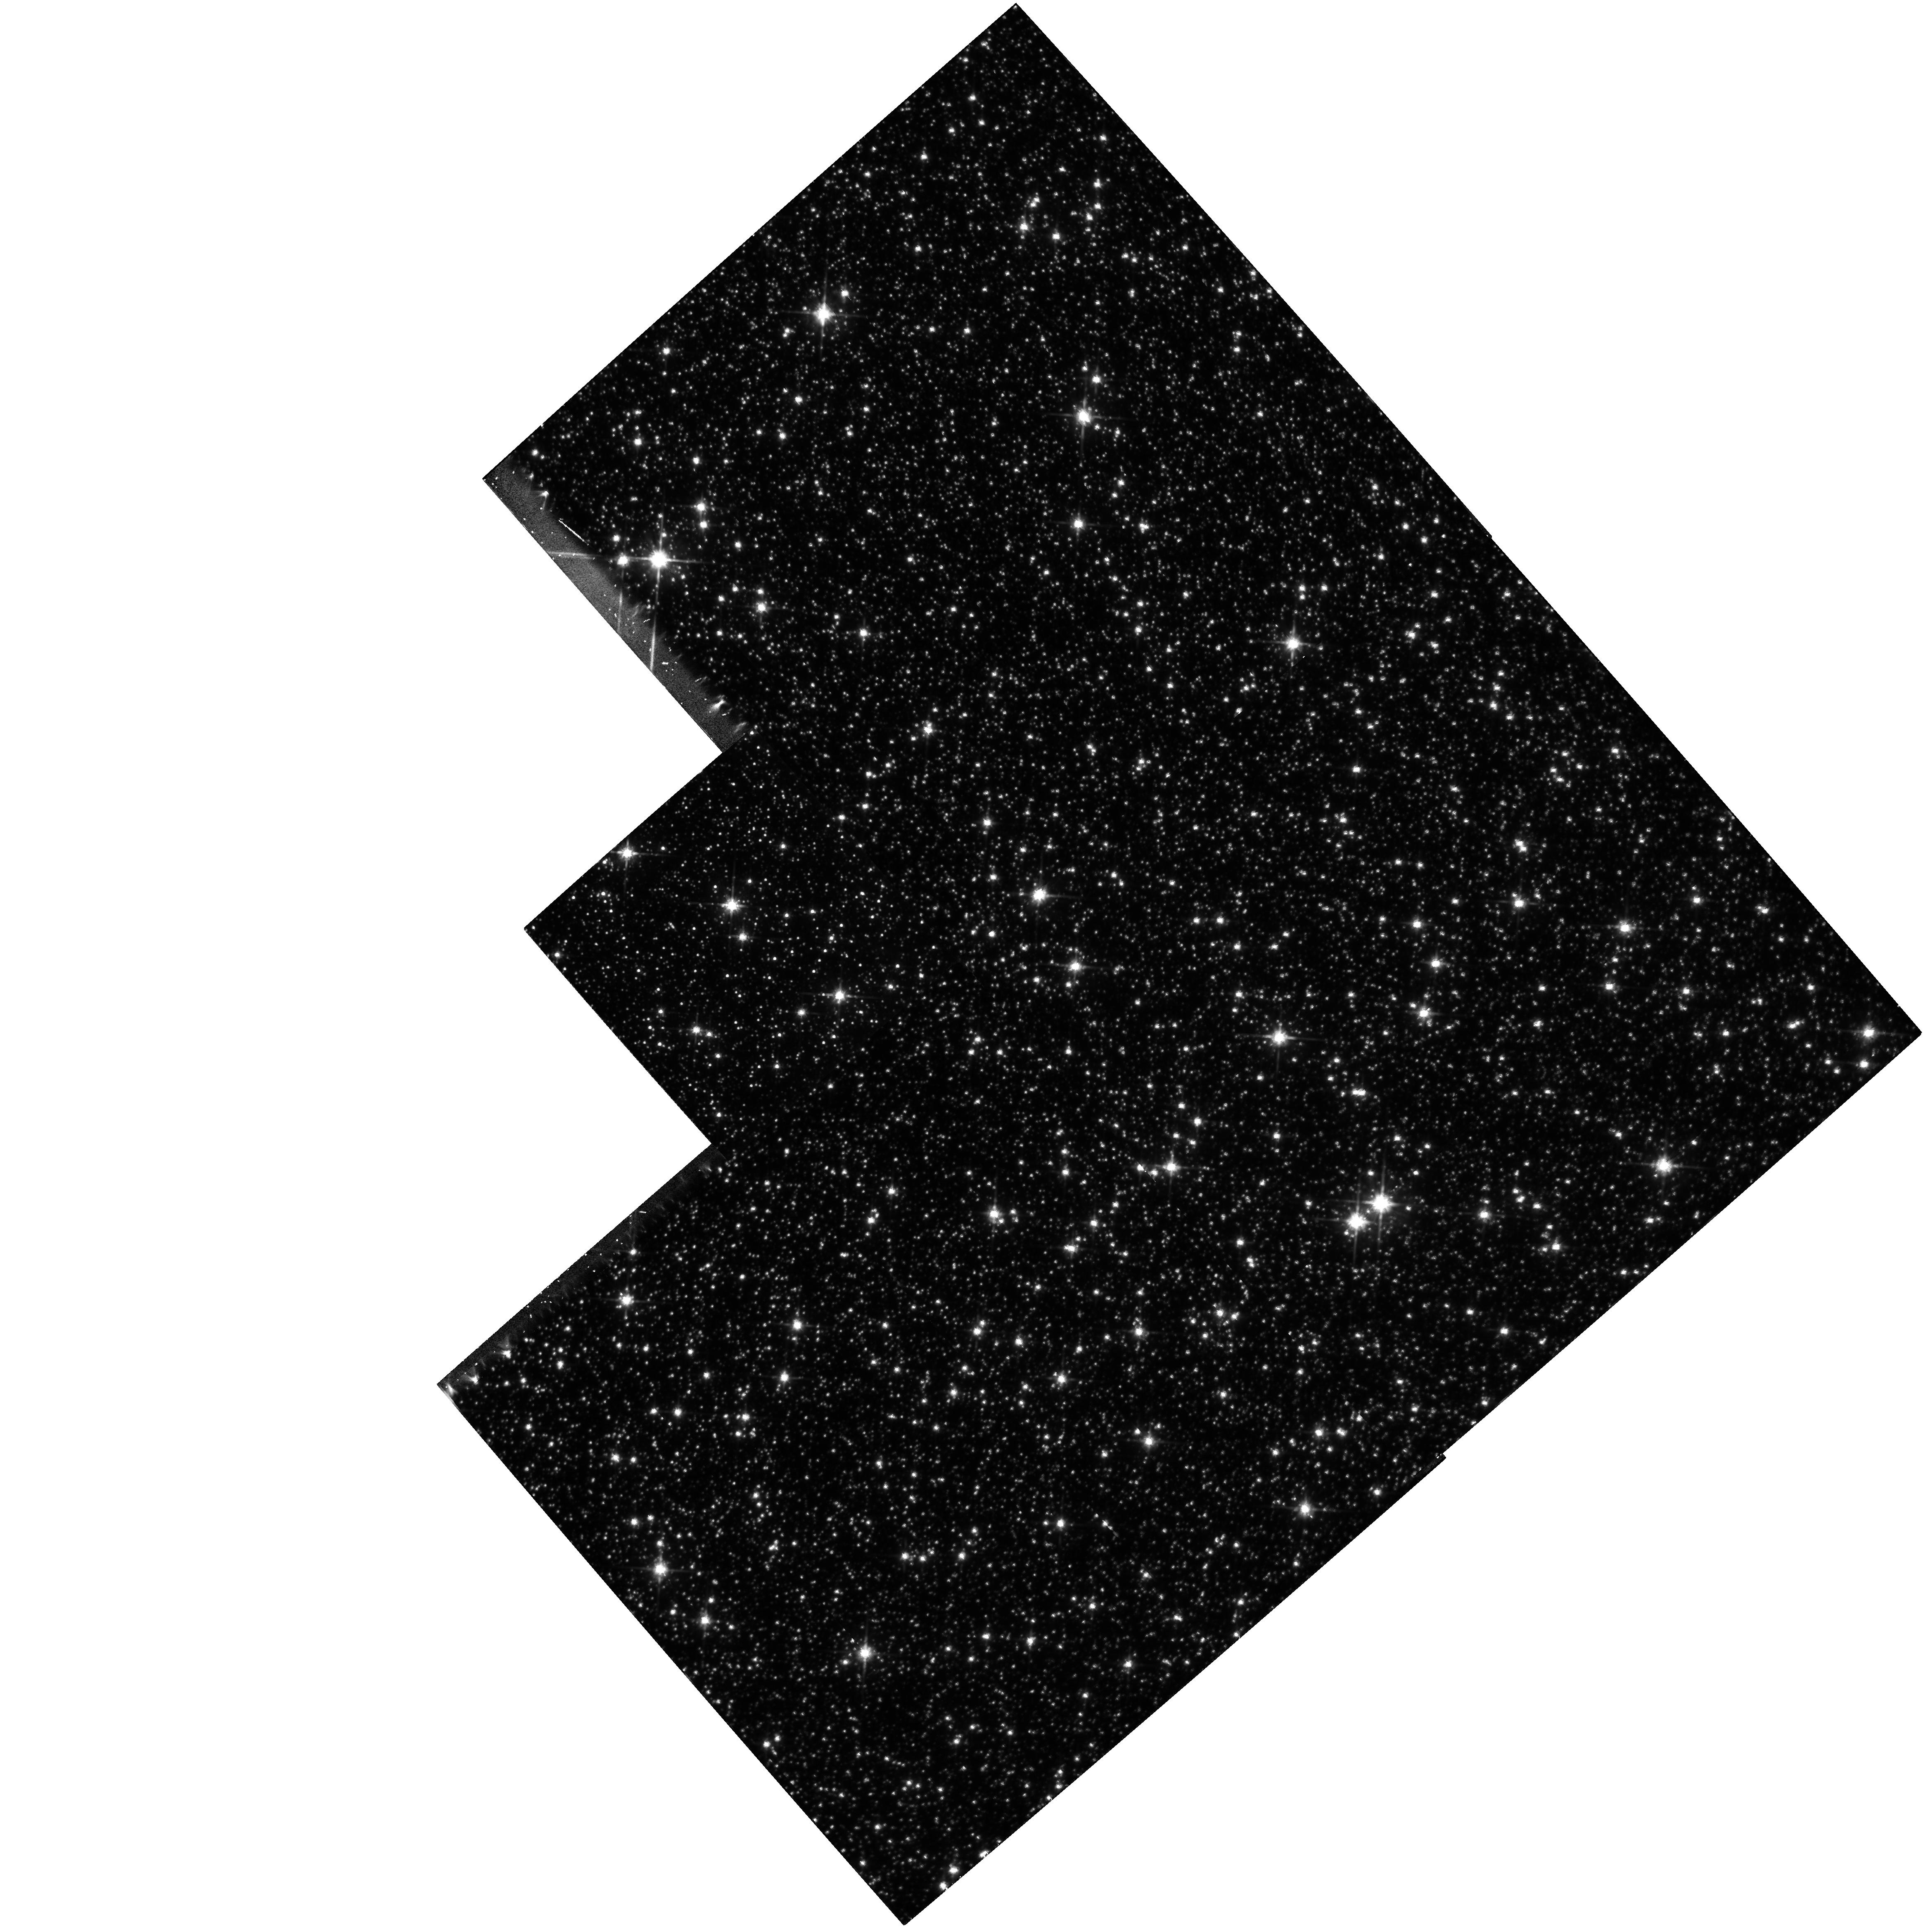
Target: SGR-I
Instrument: WFPC2/PC
Filter: F814W
Exposure: 52 min
Observation ID: hst_5207_01_wfpc2_pc_f814w_u2c901

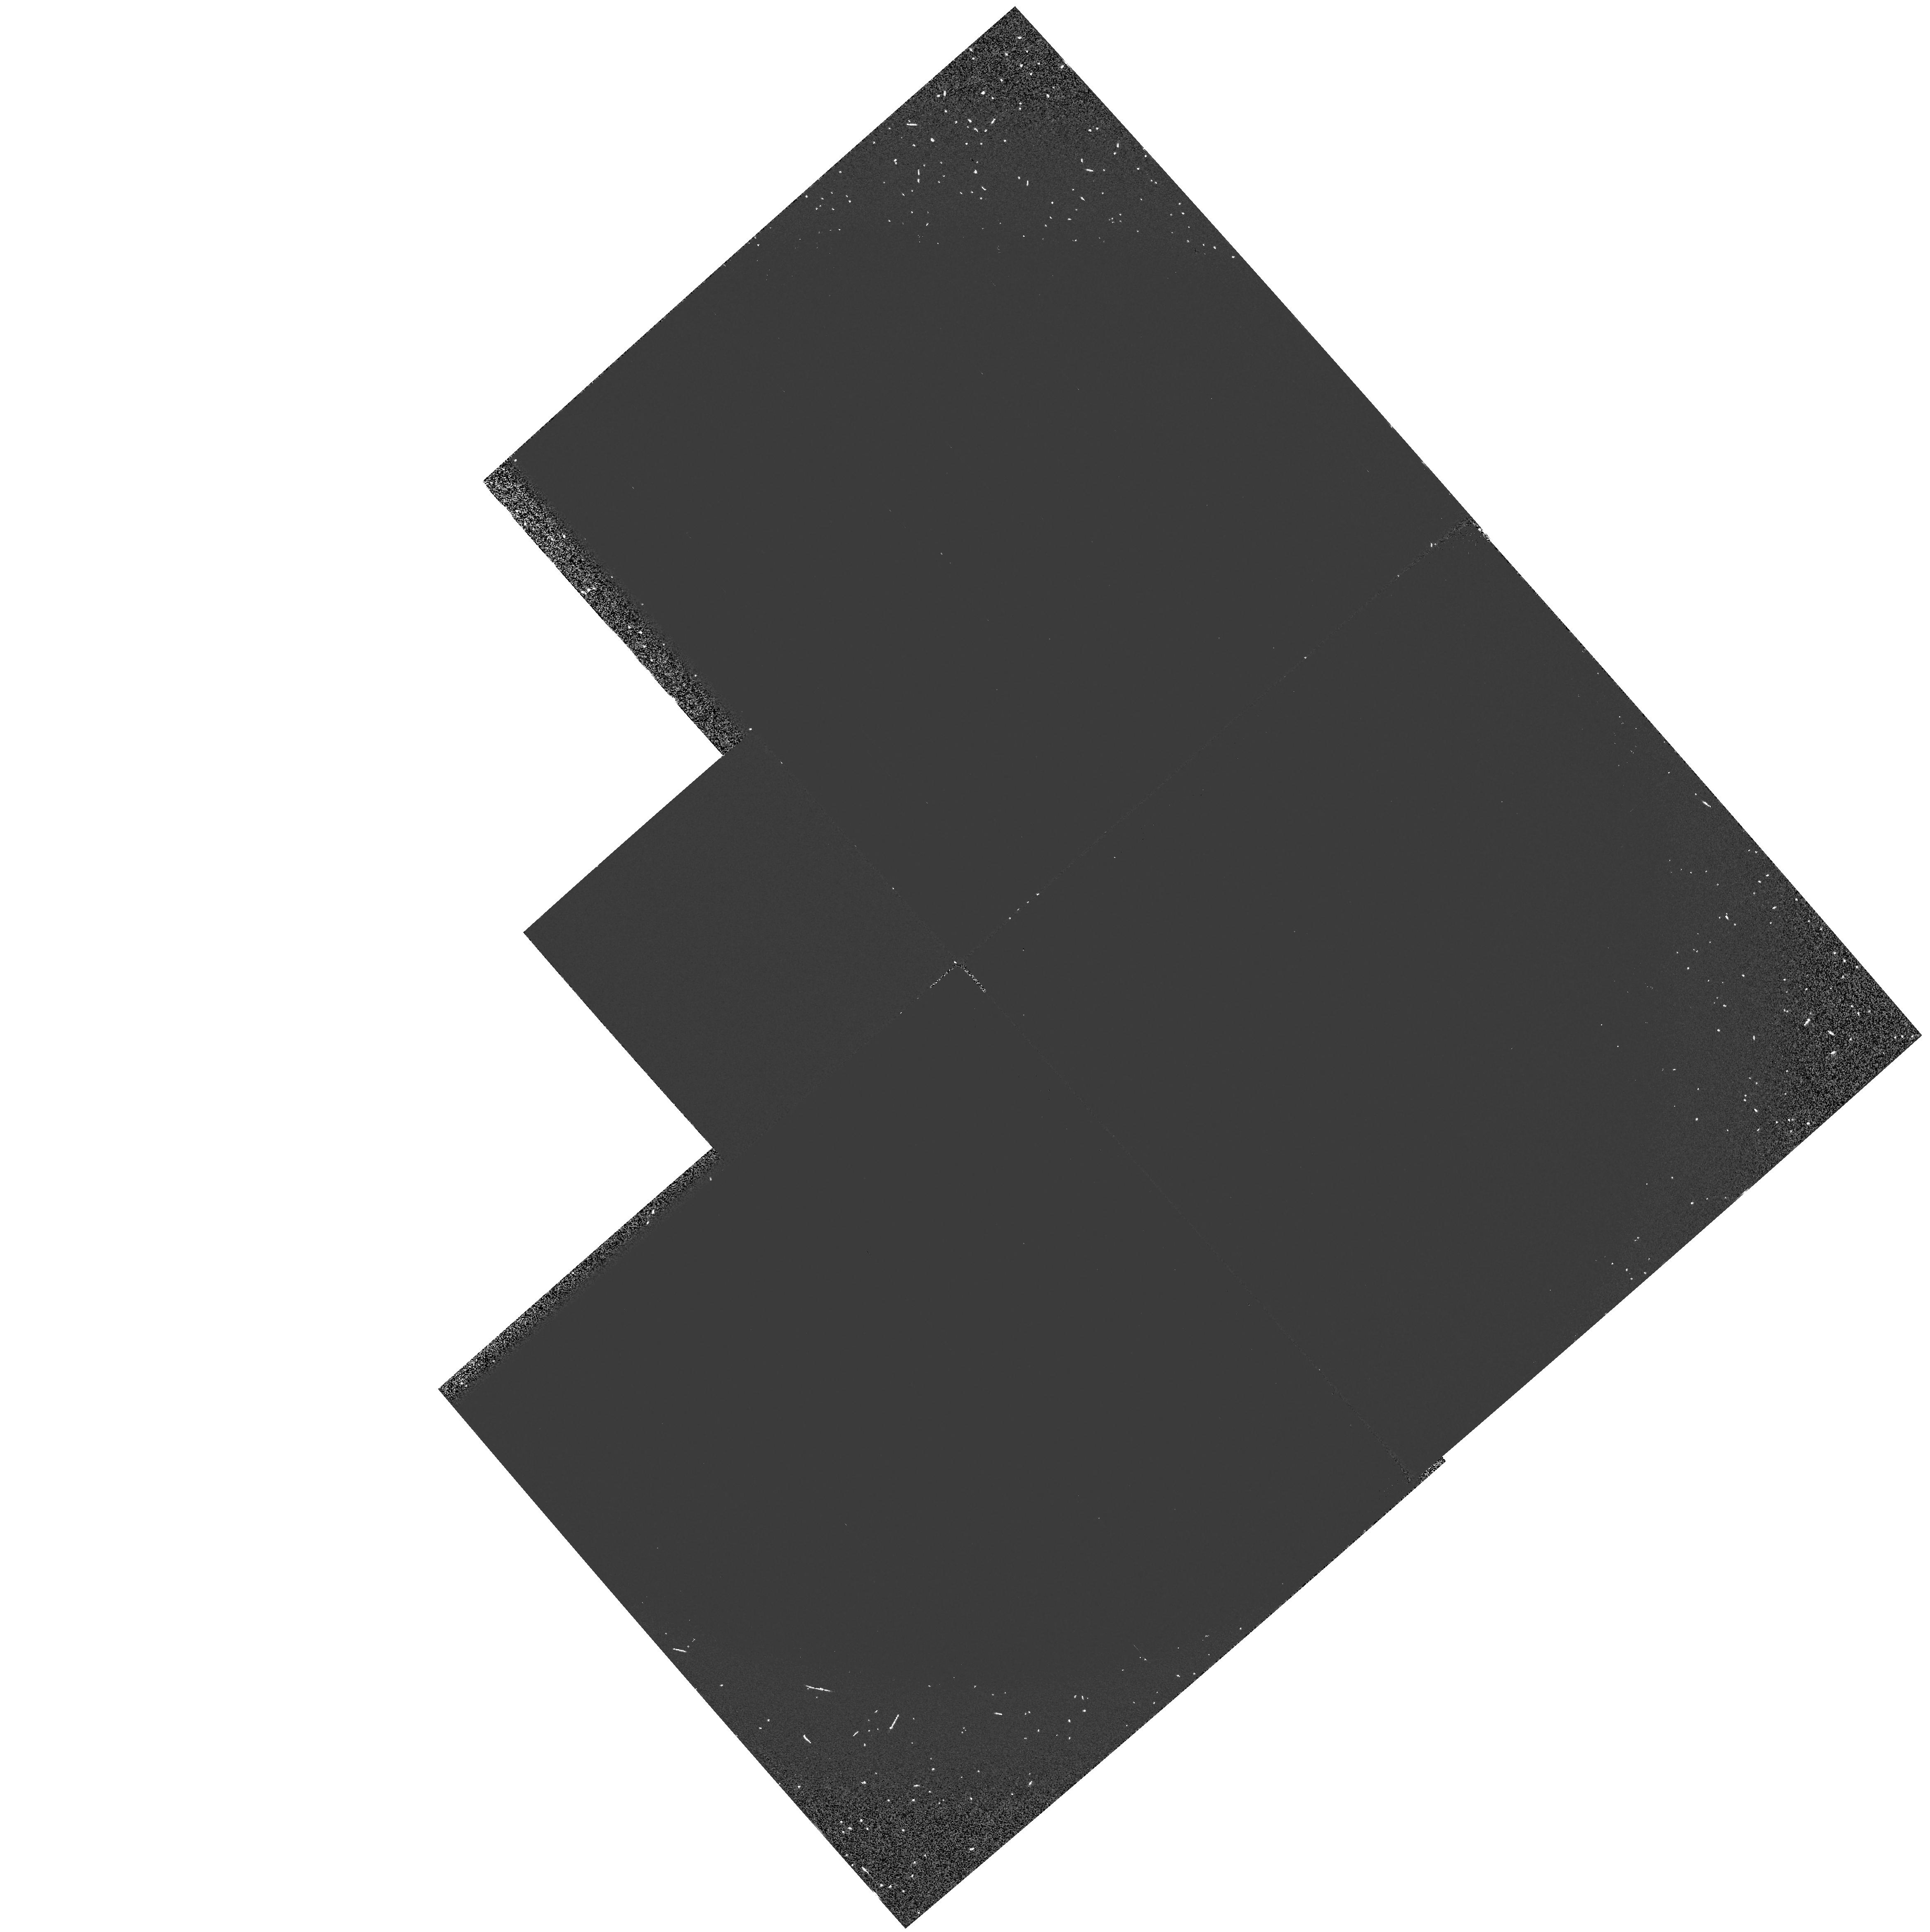
Target: SGR-I
Instrument: WFPC2/PC
Filter: F160BW
Exposure: 30 min
Observation ID: hst_5207_01_wfpc2_pc_f160bw_u2c901

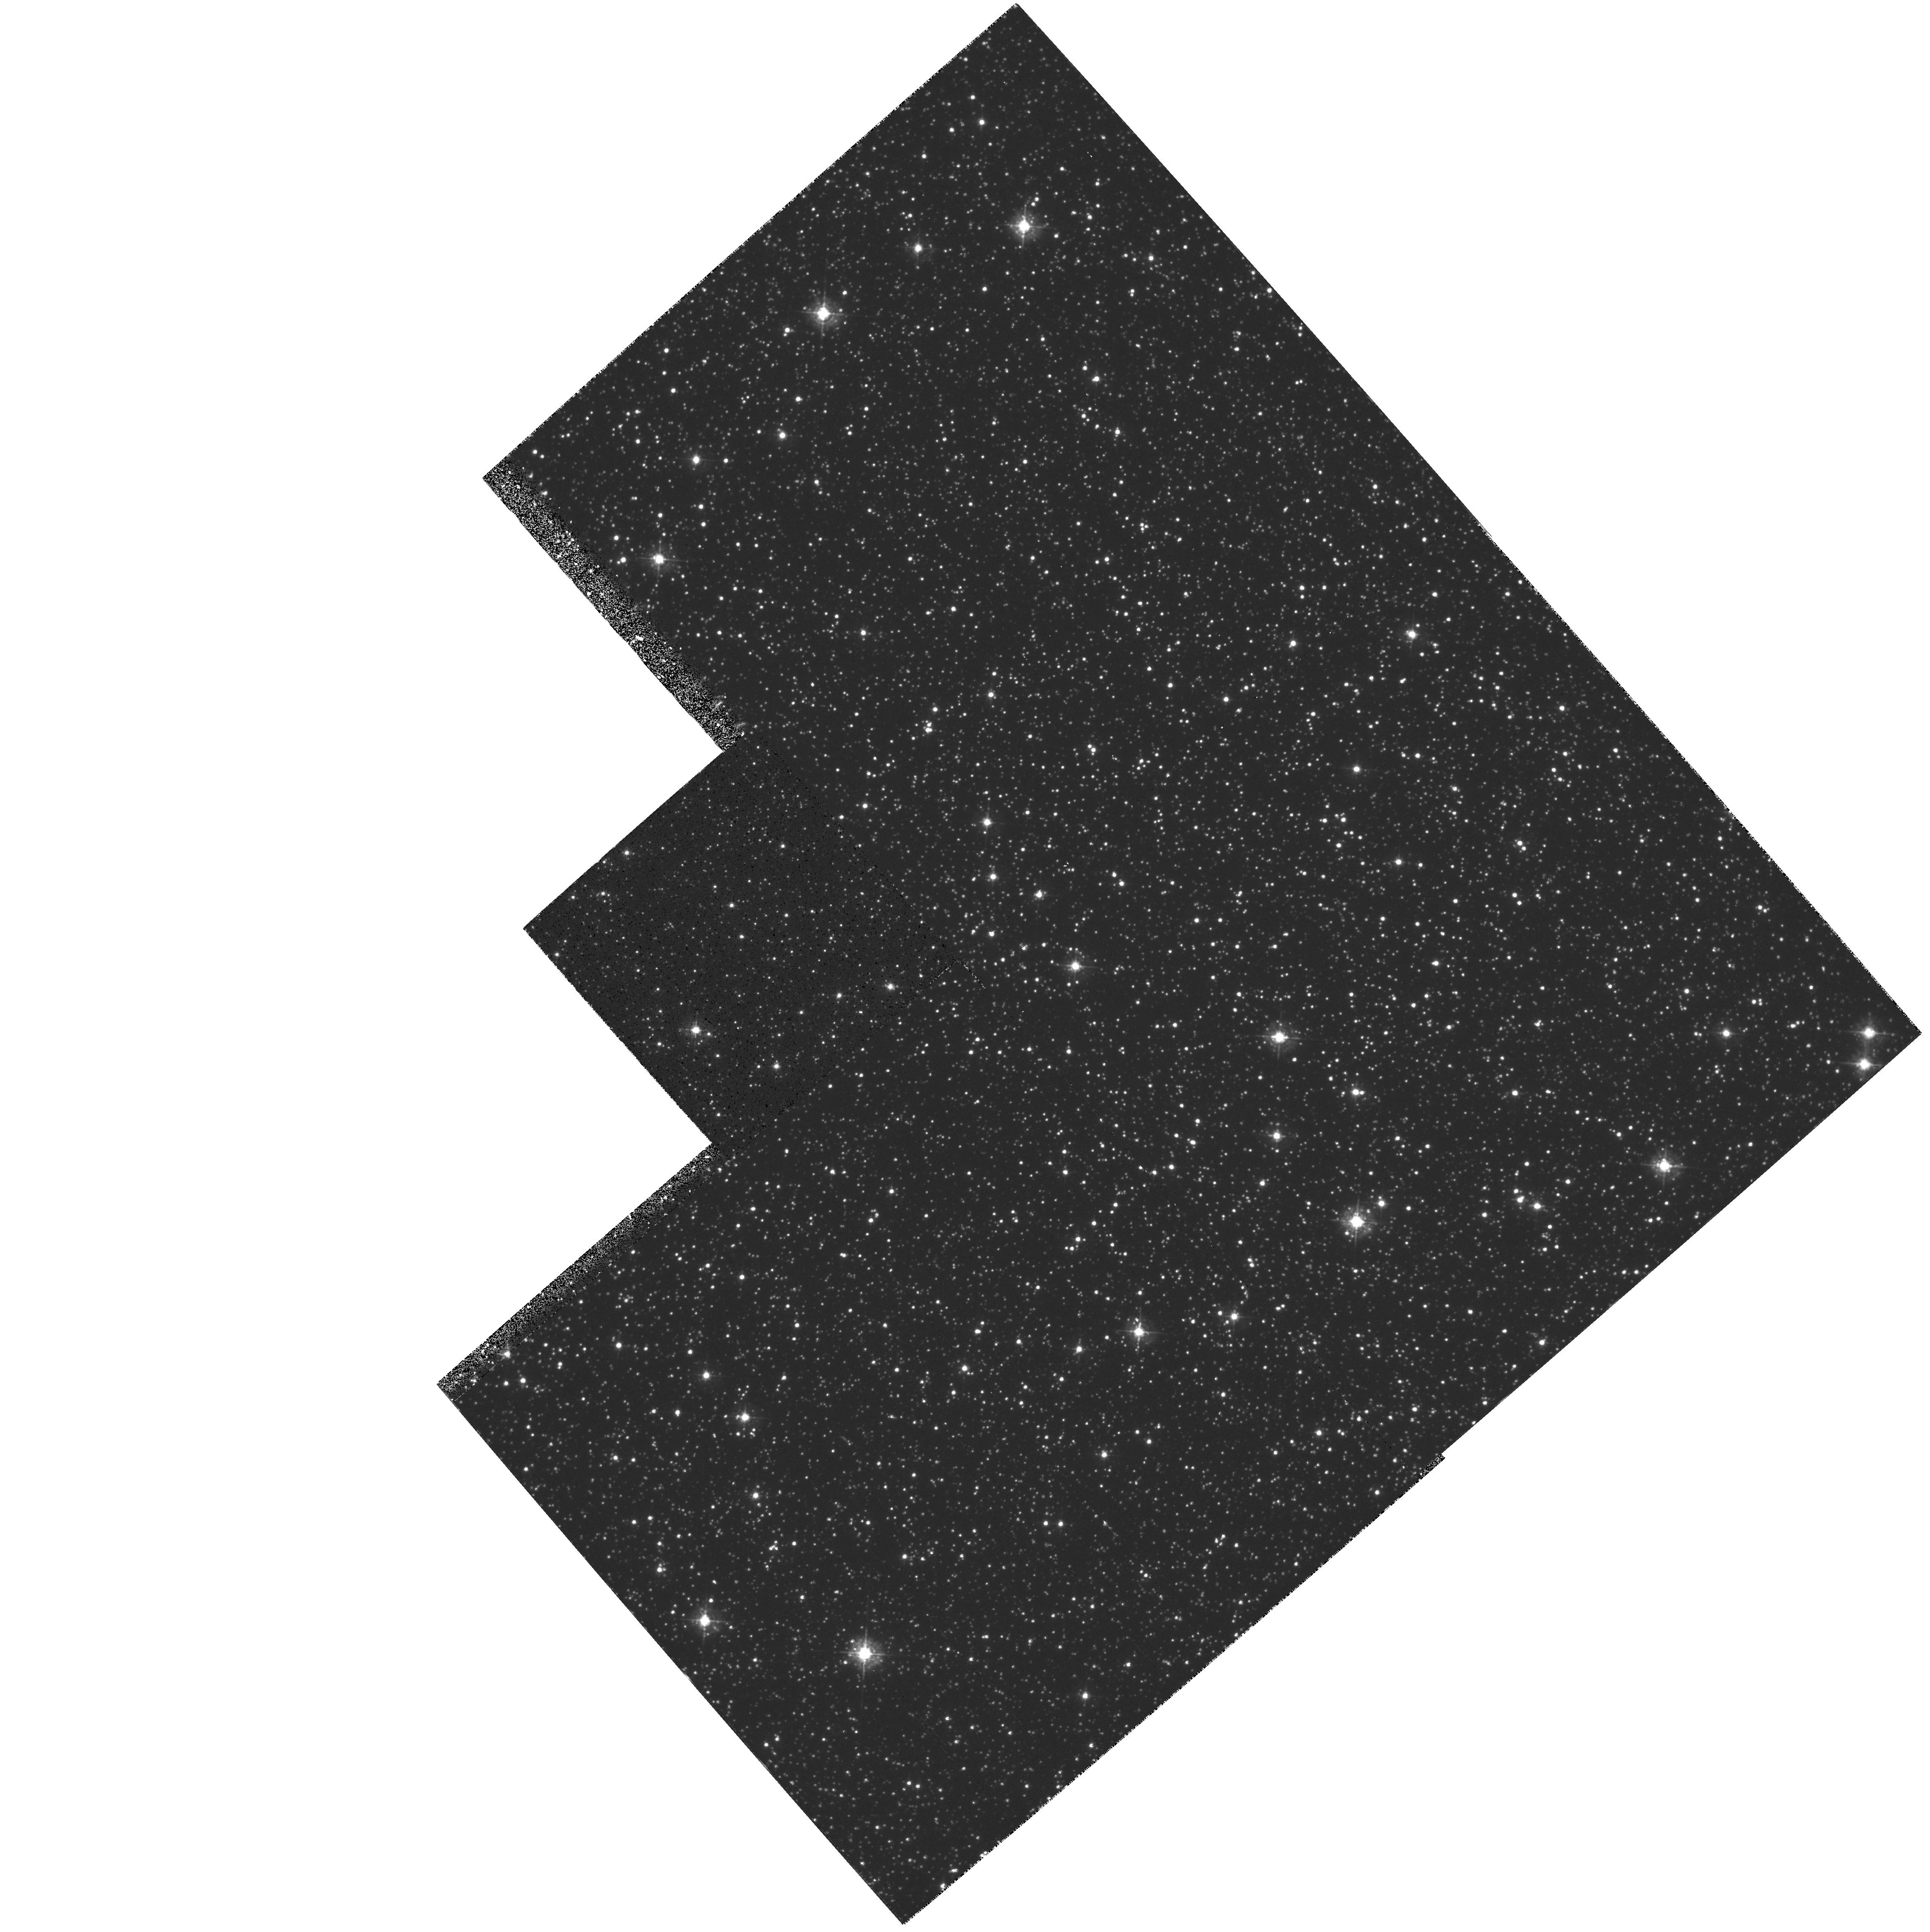
Target: SGR-I
Instrument: WFPC2/PC
Filter: F439W
Exposure: 35 min
Observation ID: hst_5207_01_wfpc2_pc_f439w_u2c901

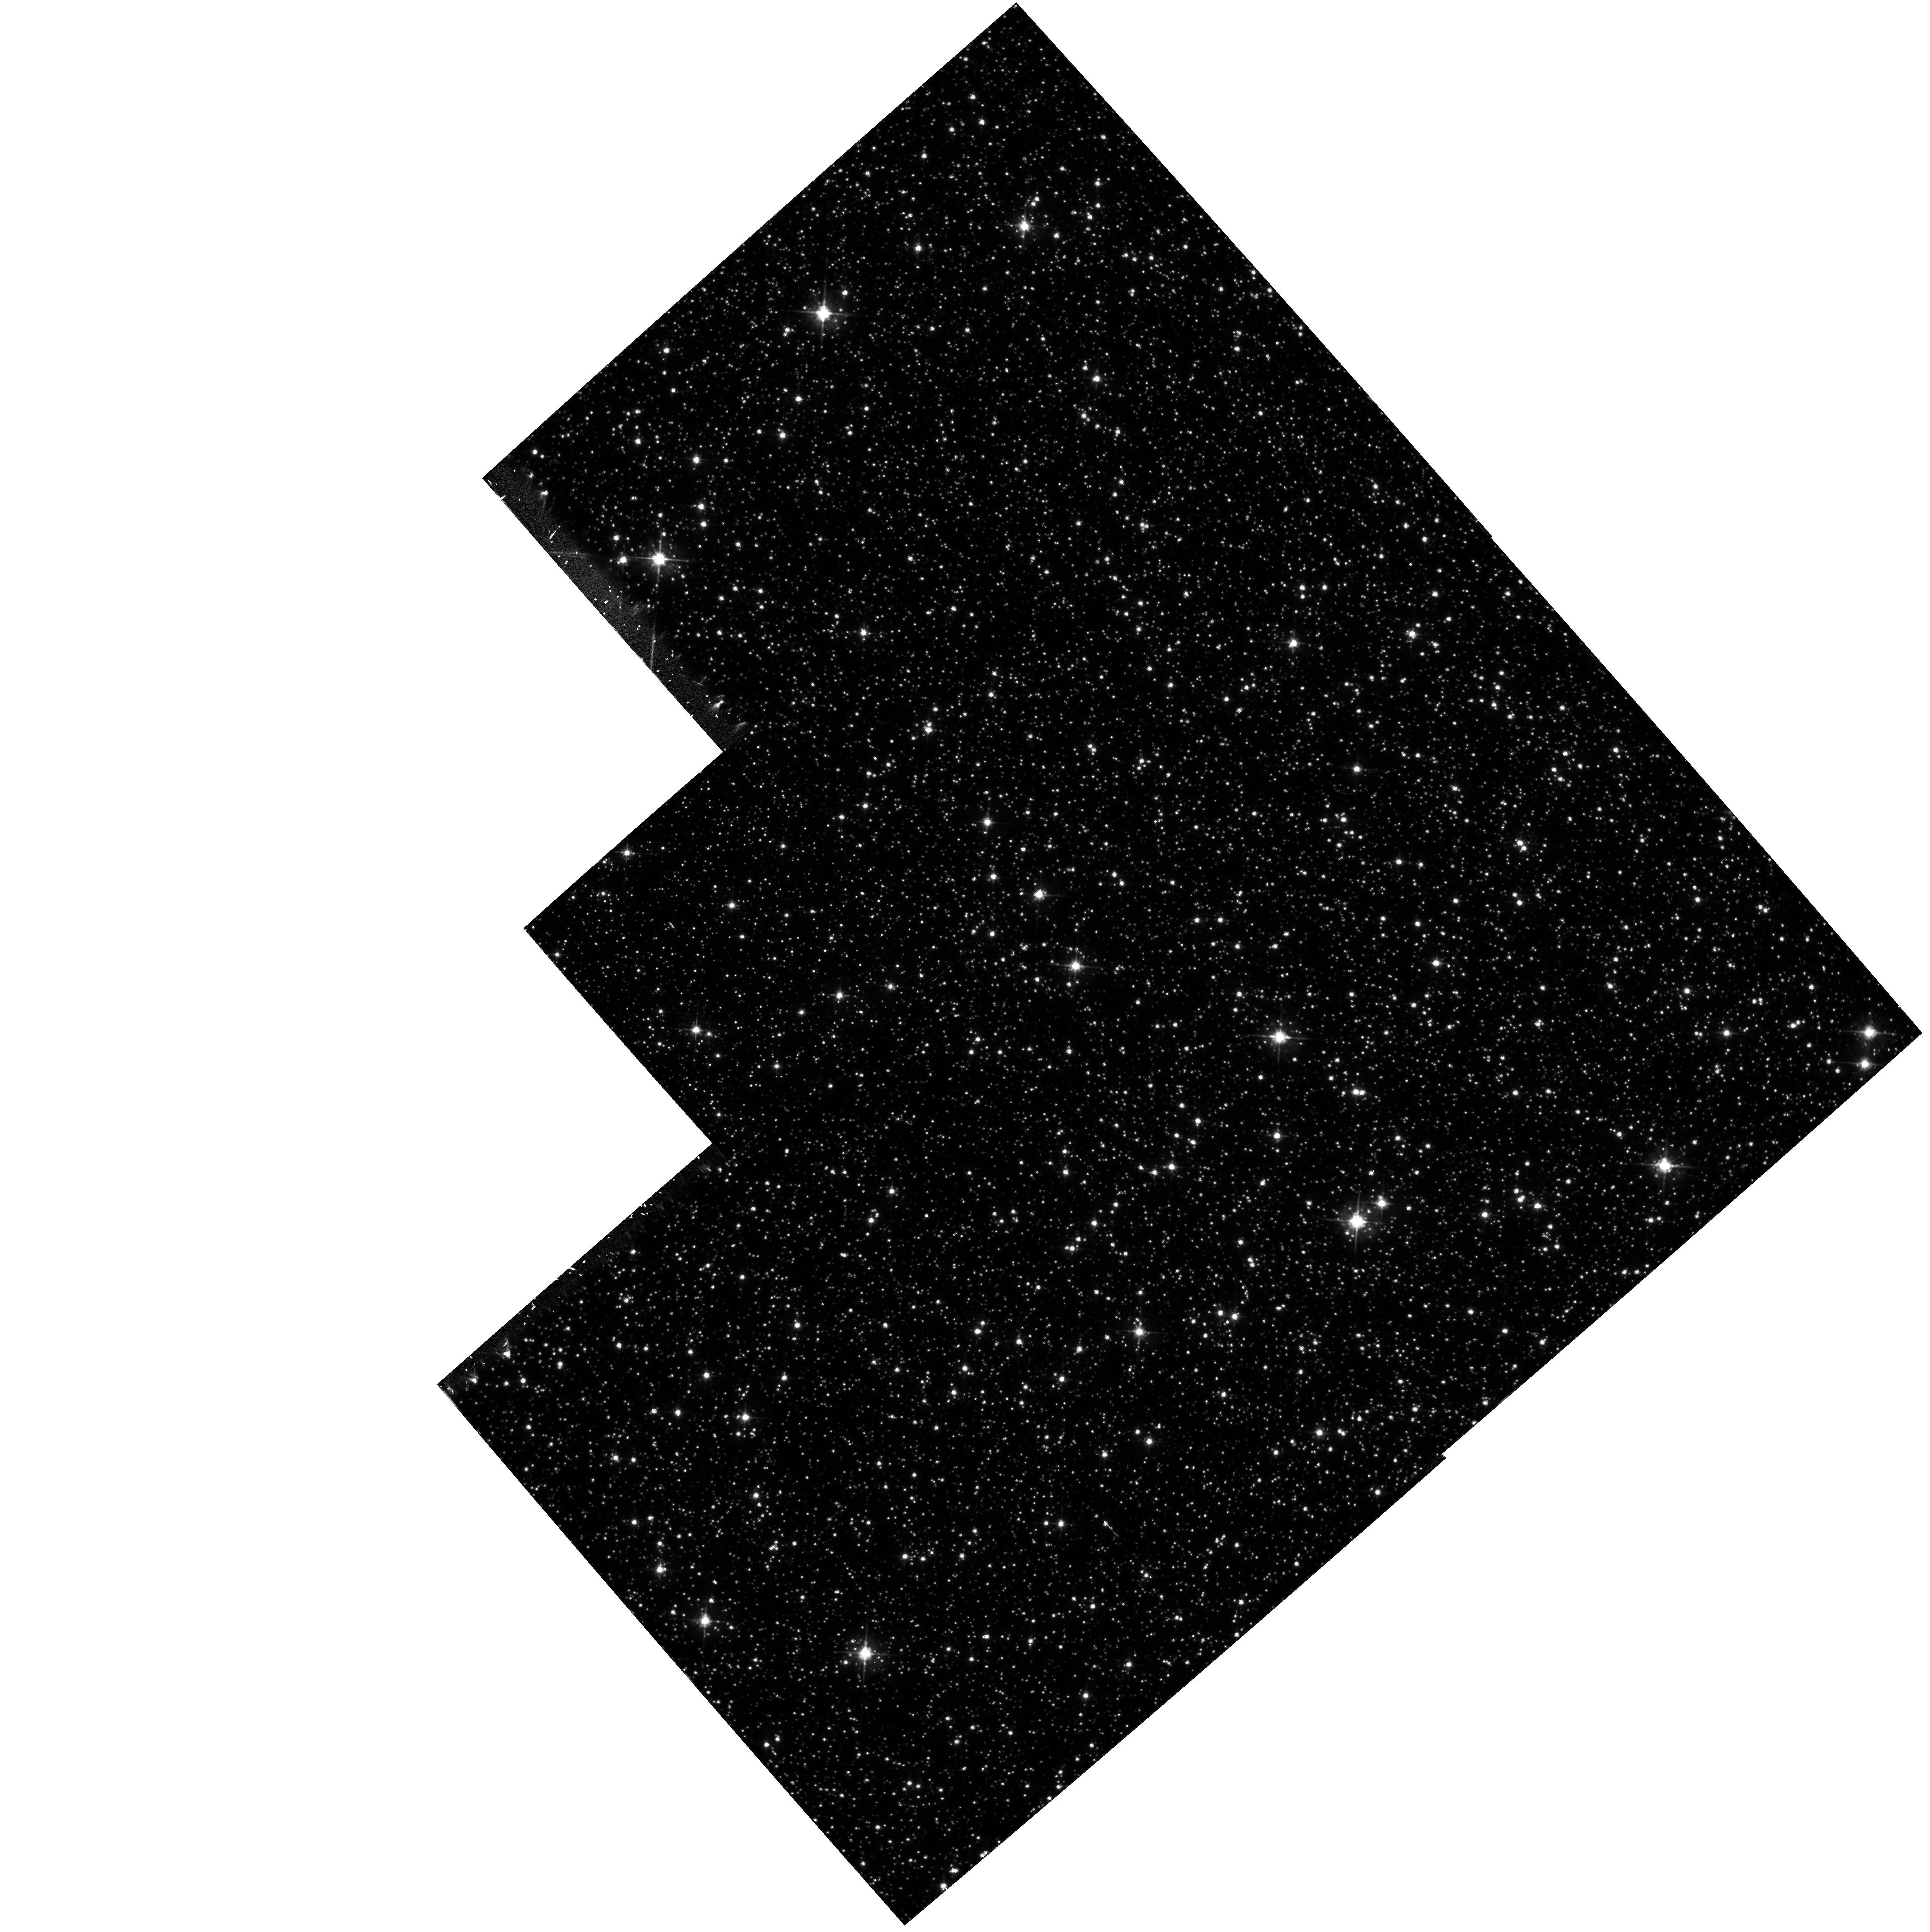
Target: SGR-I
Instrument: WFPC2/PC
Filter: F555W
Exposure: 52 min
Observation ID: hst_5207_01_wfpc2_pc_f555w_u2c901

THE STELLAR POPULATION OF THE GALACTIC BULGE (PI: Trauger, John)

We propose to obtain deep images of the field Sgr I, a low galactic latitude field at b=-2.6 degrees, to study the stellar population of the galactic bulge. Images will be taken in F439W, F555W, and F814W. The main goal will be to measure the luminosity function, and thus obtain the mass function, of the bulge stars. Understanding the IMF of the bulge, which samples older metal-rich stars, is critical to modelling galaxy evolution. With WFPC-2, we should be able to count stars down to a V of approximately 26.5, corresponding to an absolute magnitude of approximately 10. In addition to measuring the luminosity function, the multicolor data will be used to estimate the age and metallicity of the bulge stars. This data will complement data obtained with WFPC-1 in Baade's Window, a field at a galactic latitude of -3.9 degrees, but should also go significantly fainter. We will also obtain one far-UV image to look for the presence of strong UV emitting objects in the bulge population.